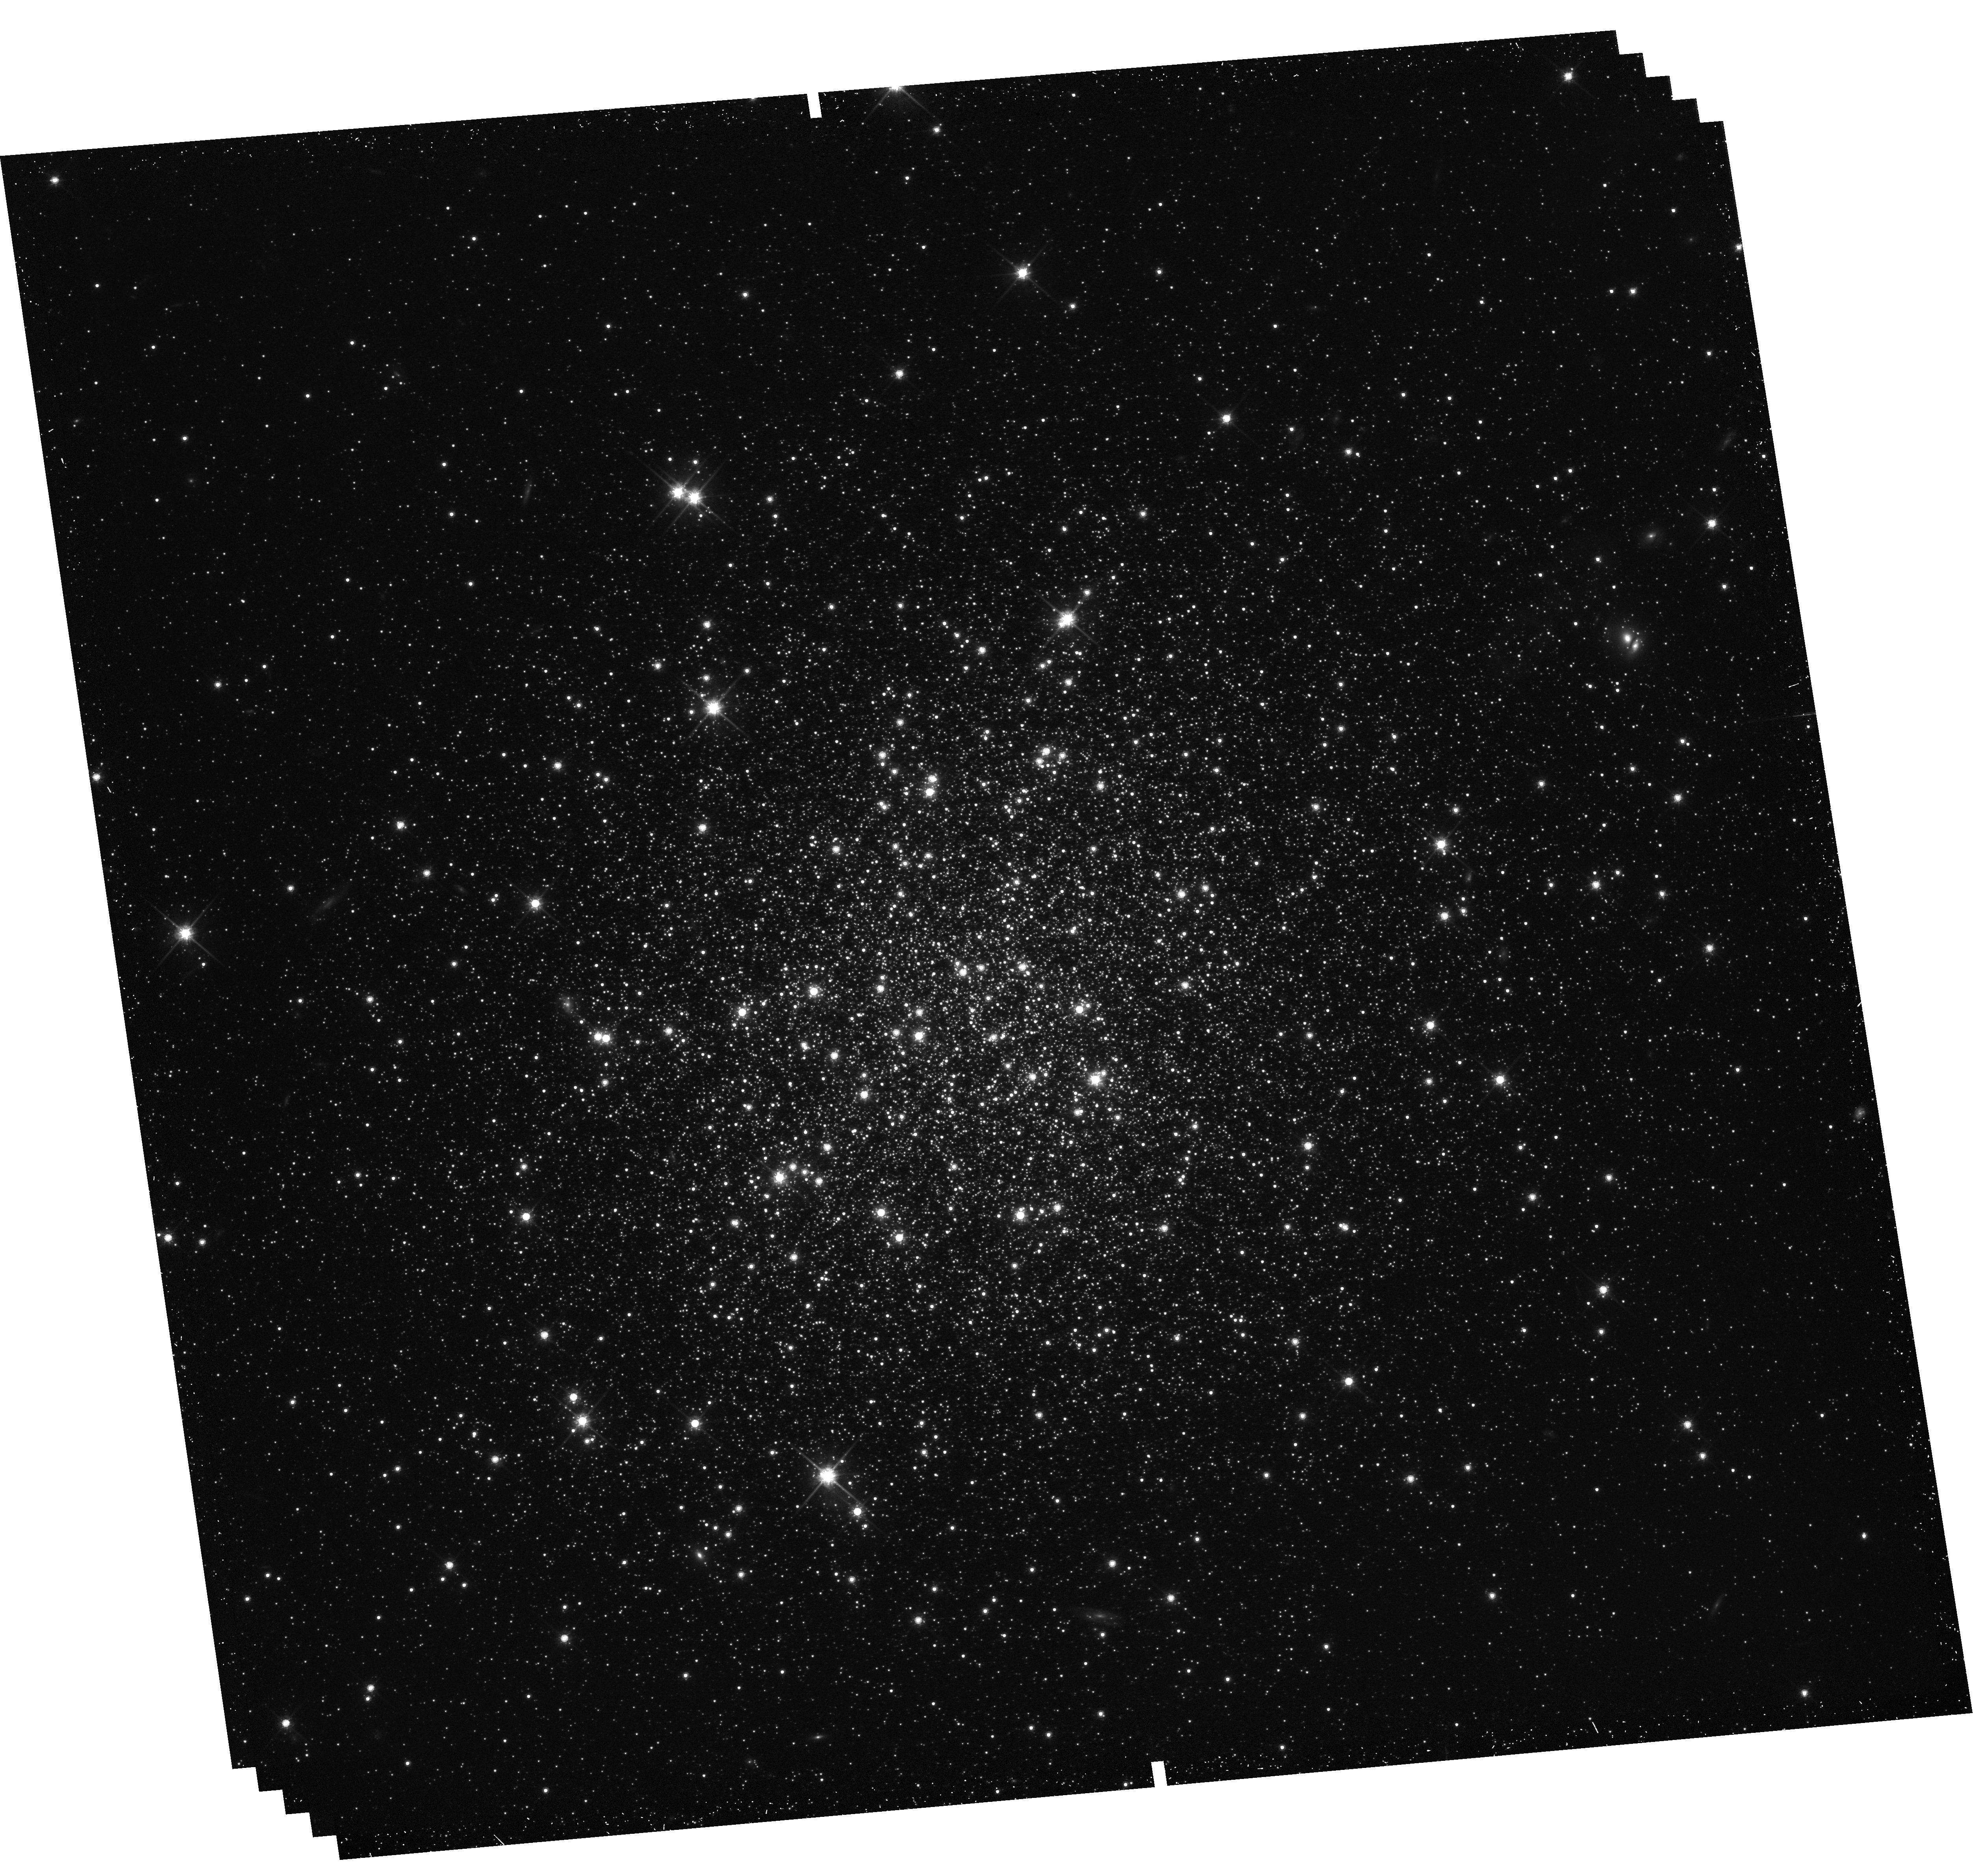
Target: NGC-1841. Instrument: WFC3/UVIS. Filter: F814W. Exposure: 39 min. Observation ID: hst_16748_06_wfc3_uvis_f814w_iepp06

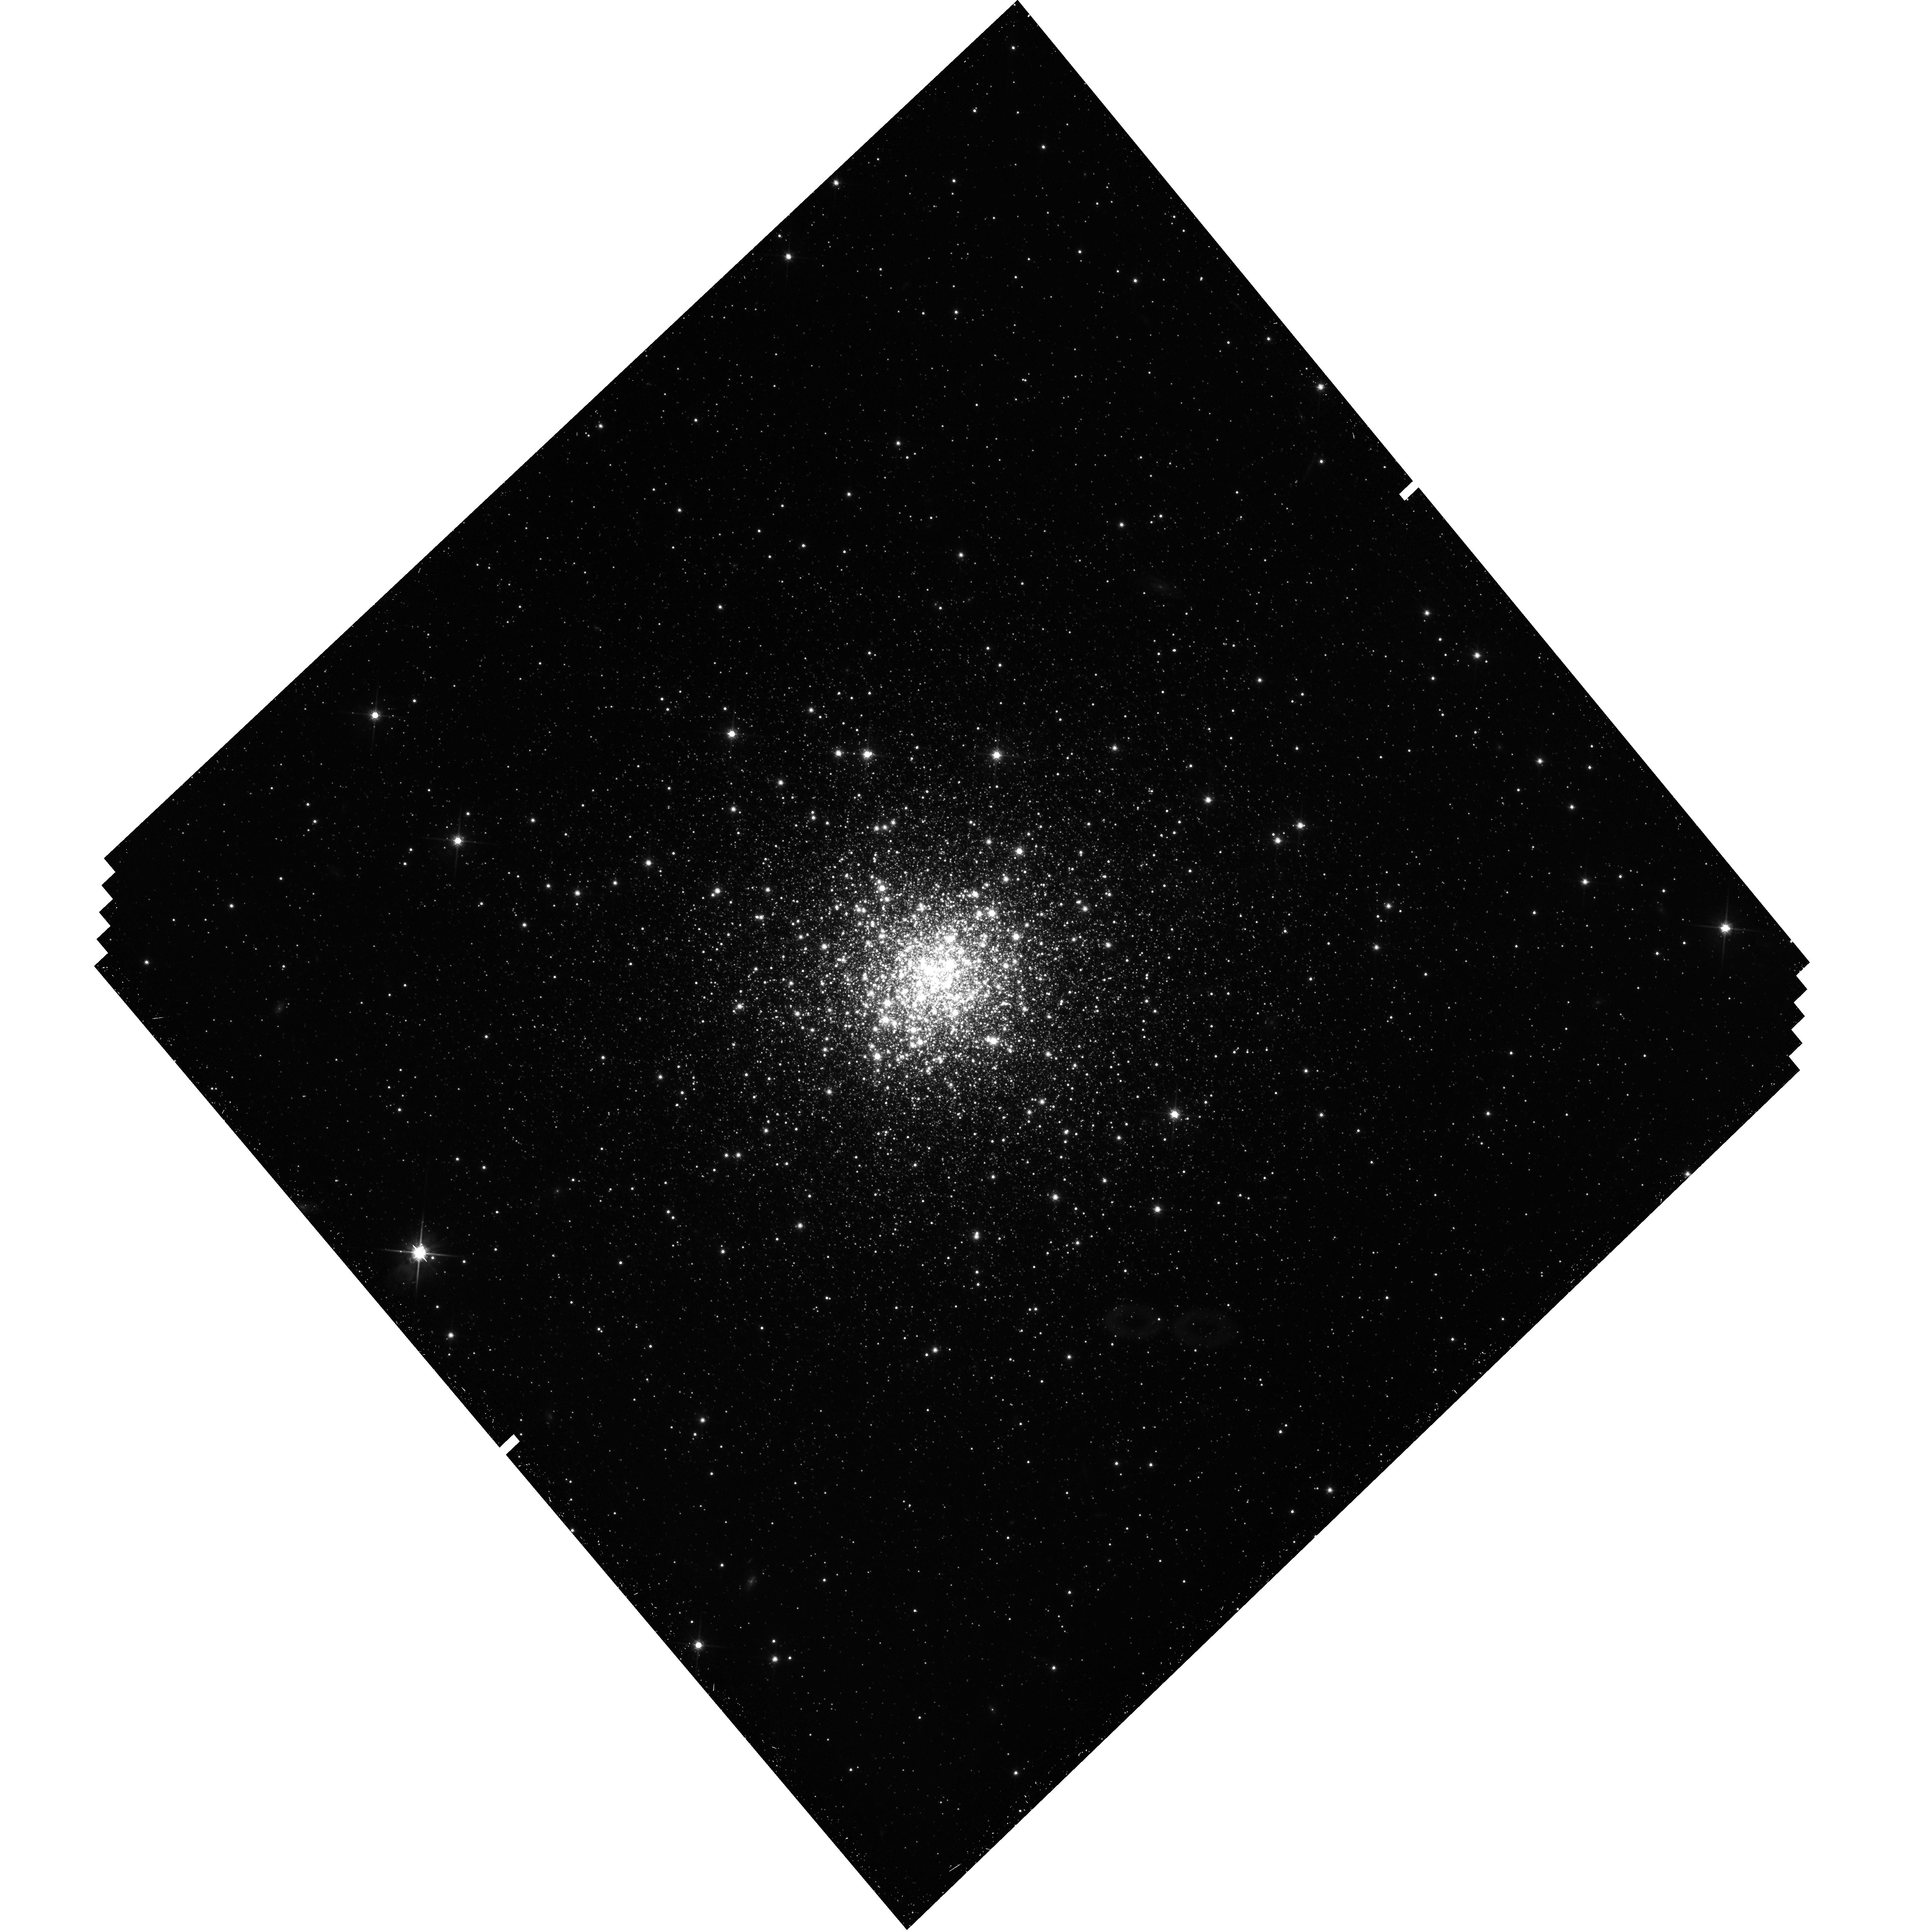
Target: NGC-2210. Instrument: WFC3/UVIS. Filter: F814W. Exposure: 39 min. Observation ID: hst_16748_04_wfc3_uvis_f814w_iepp04

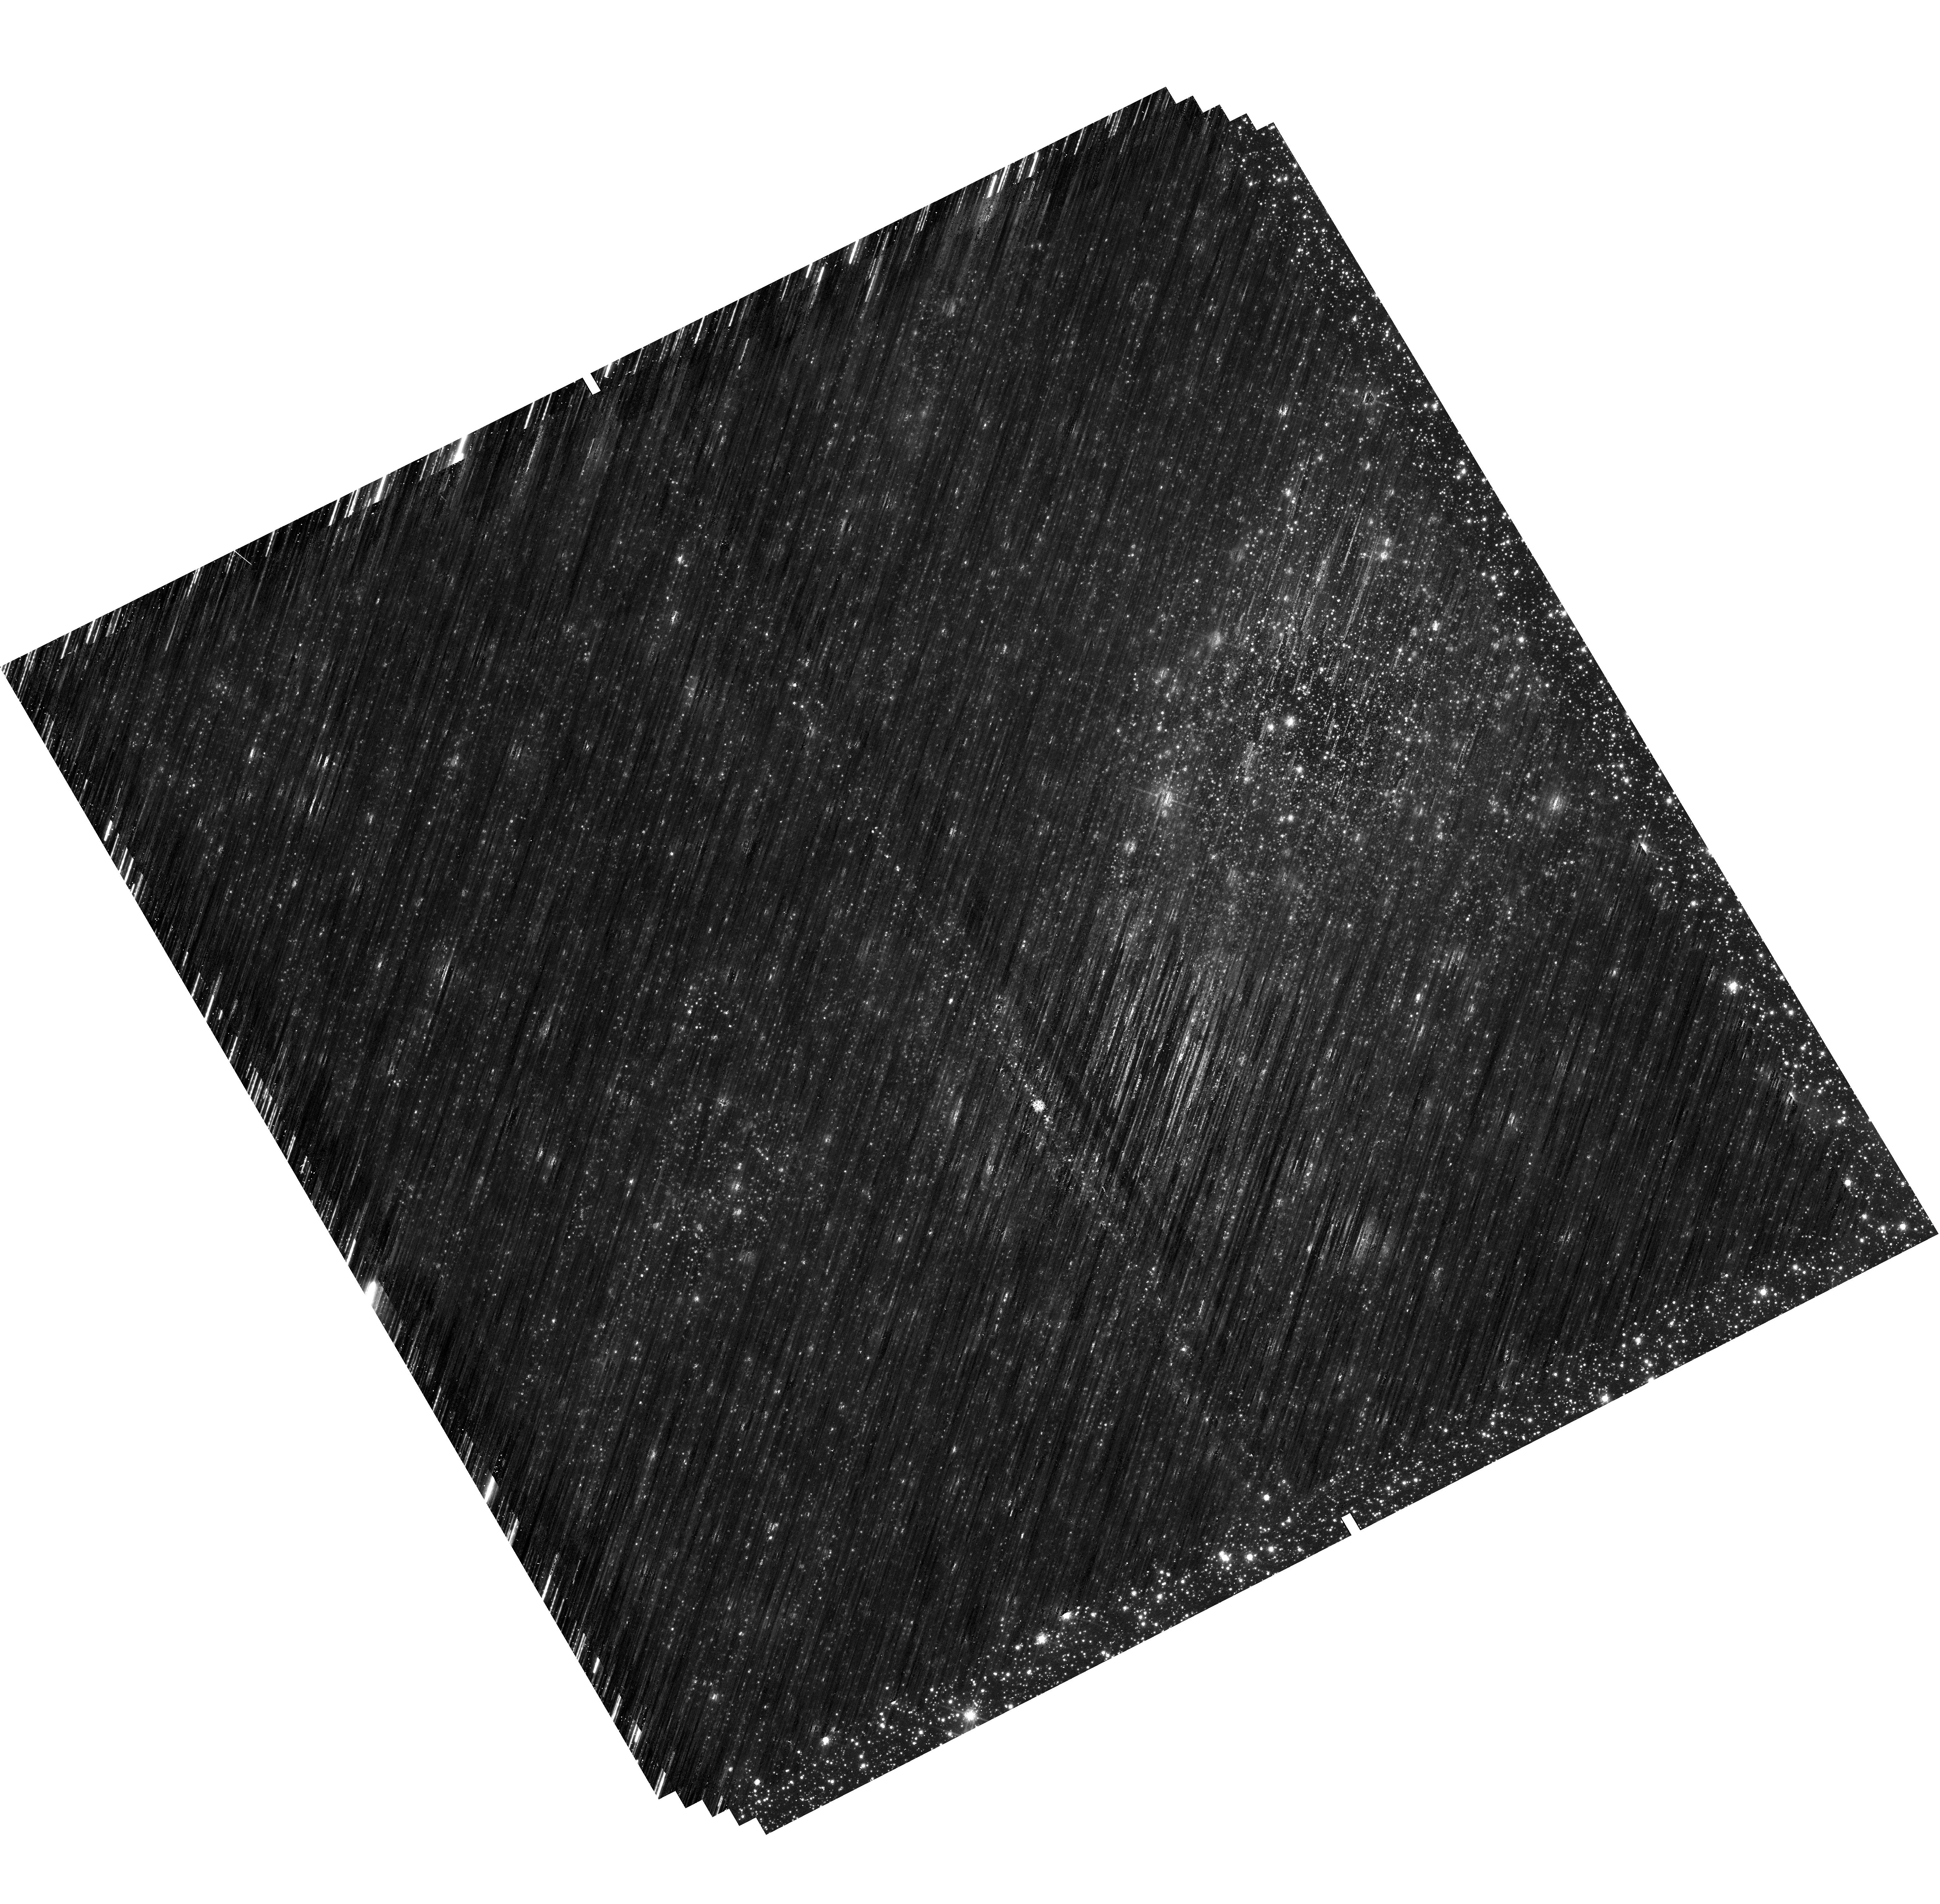
Target: NGC-1898. Instrument: WFC3/UVIS. Filter: F814W. Exposure: 39 min. Observation ID: hst_16748_01_wfc3_uvis_f814w_iepp01

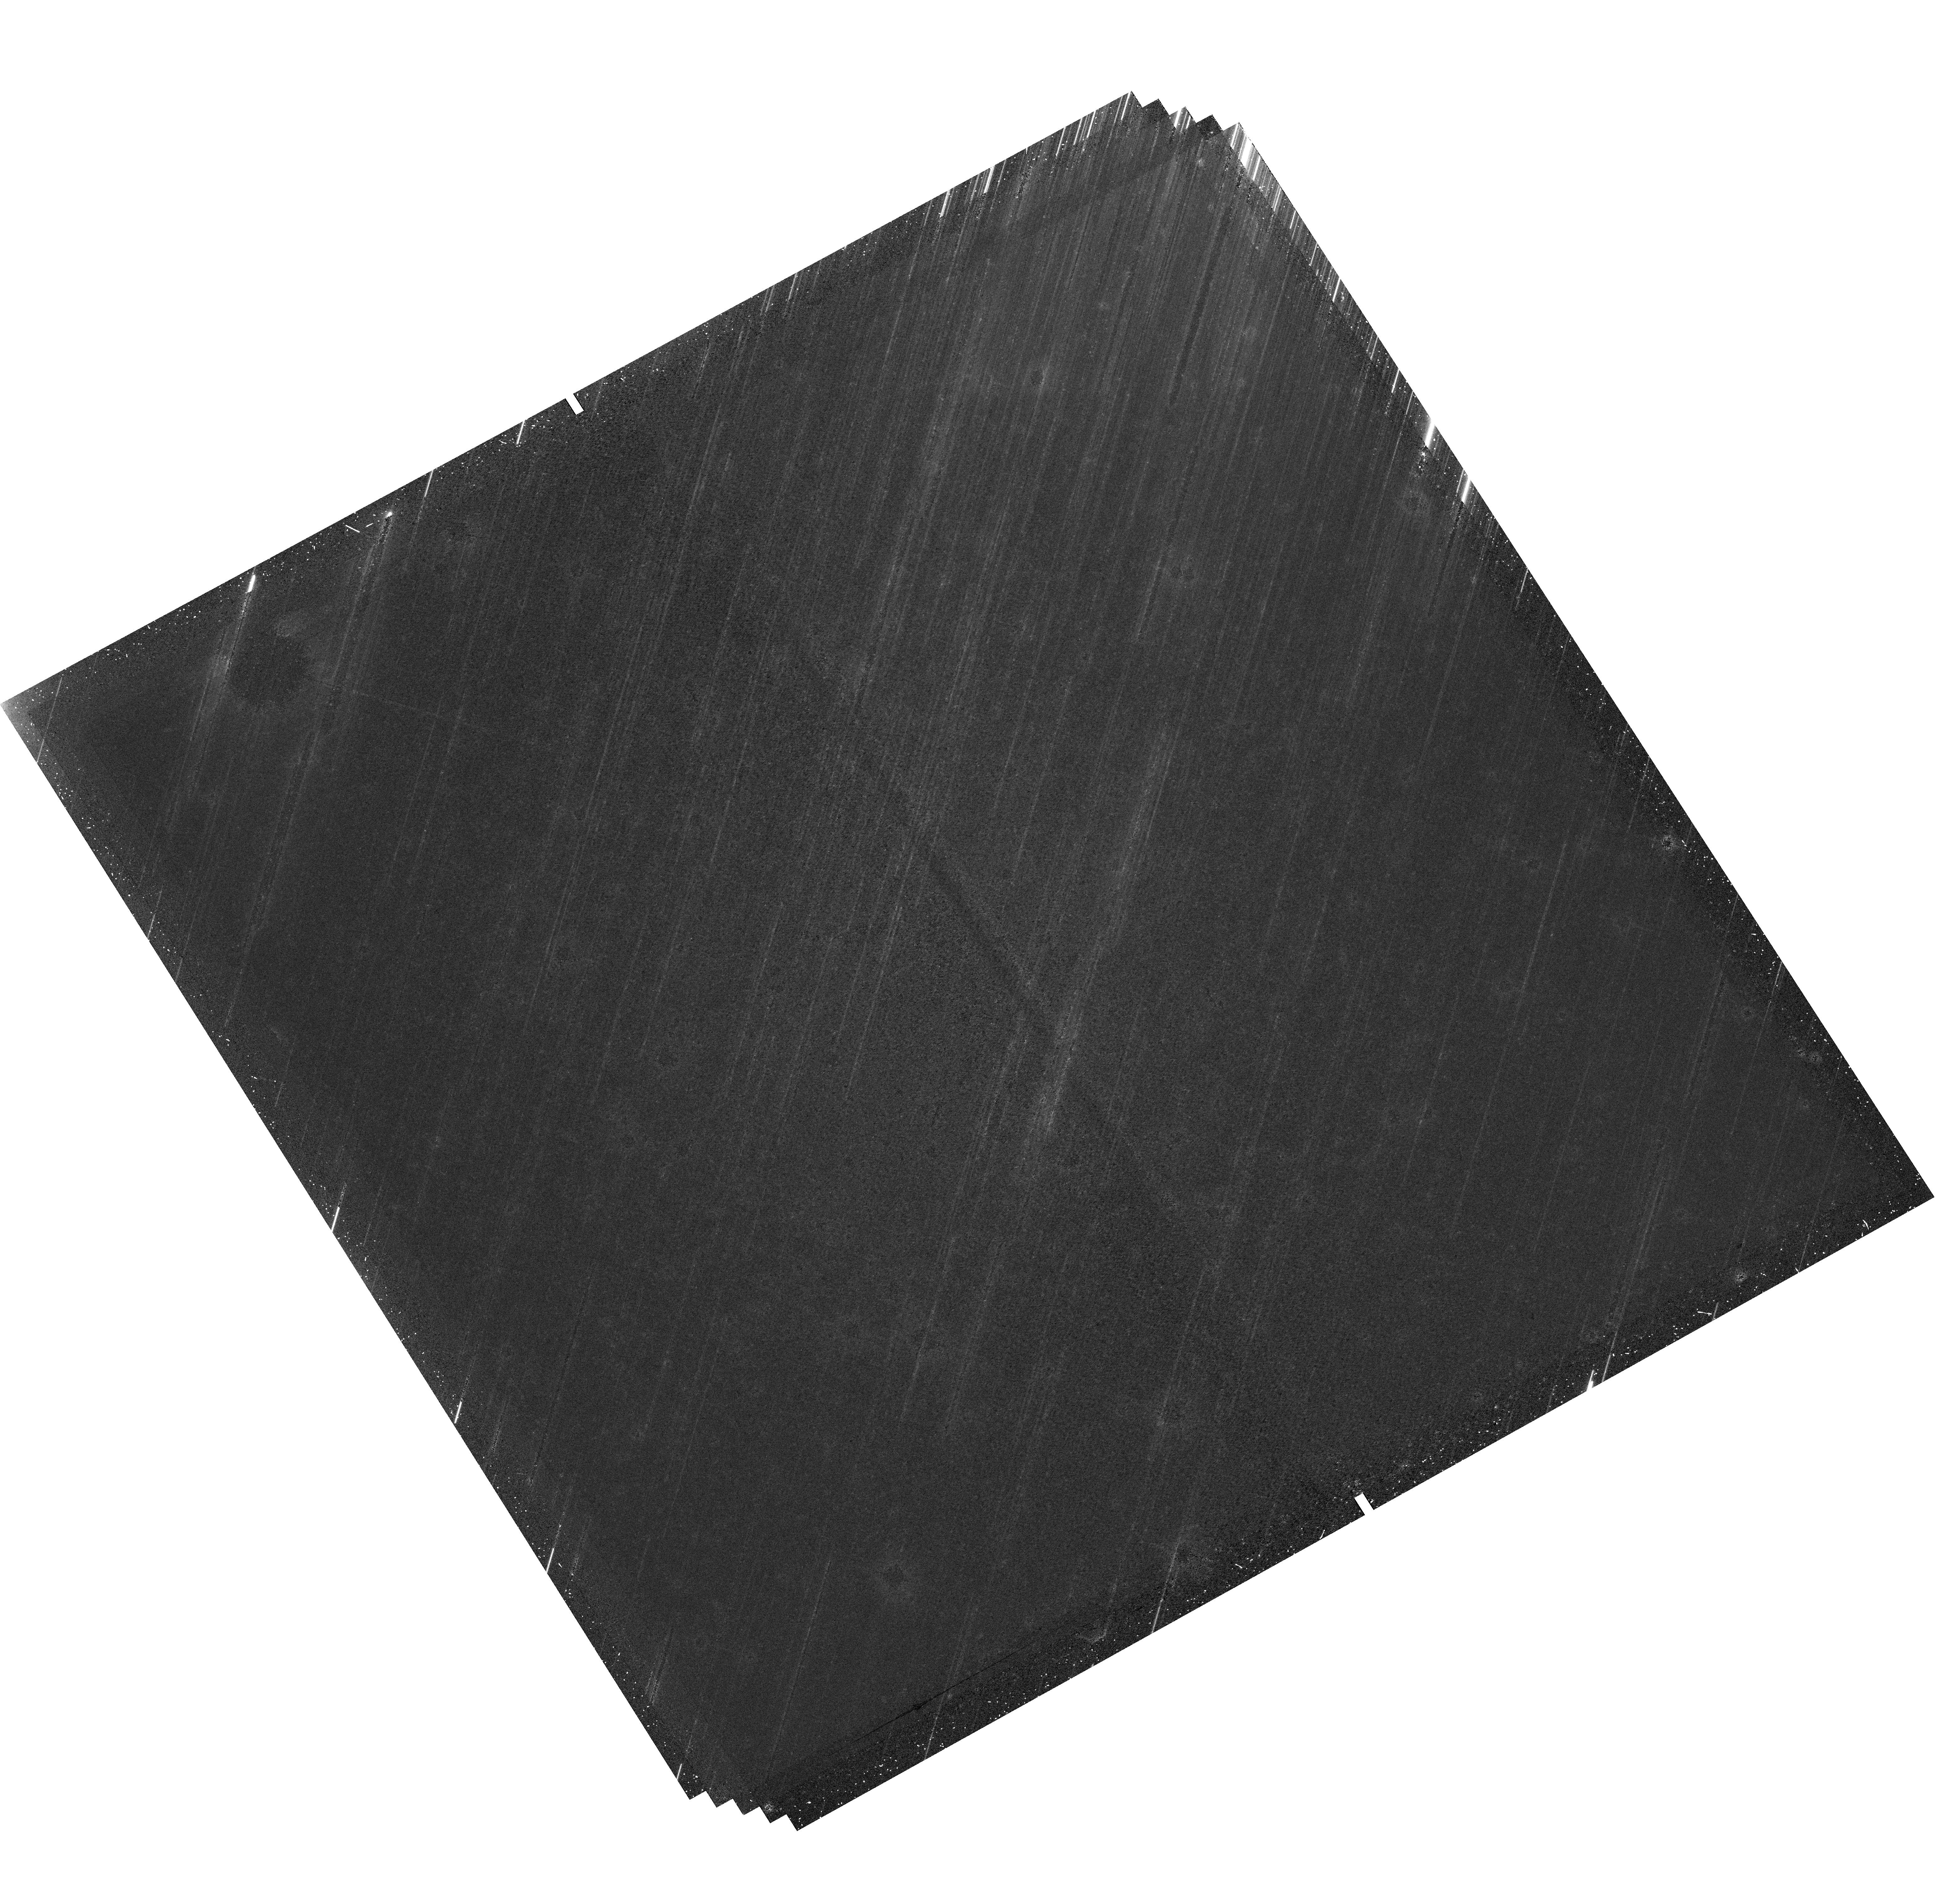
Target: NGC-2257. Instrument: WFC3/UVIS. Filter: F814W. Exposure: 37 min. Observation ID: hst_16748_05_wfc3_uvis_f814w_iepp05

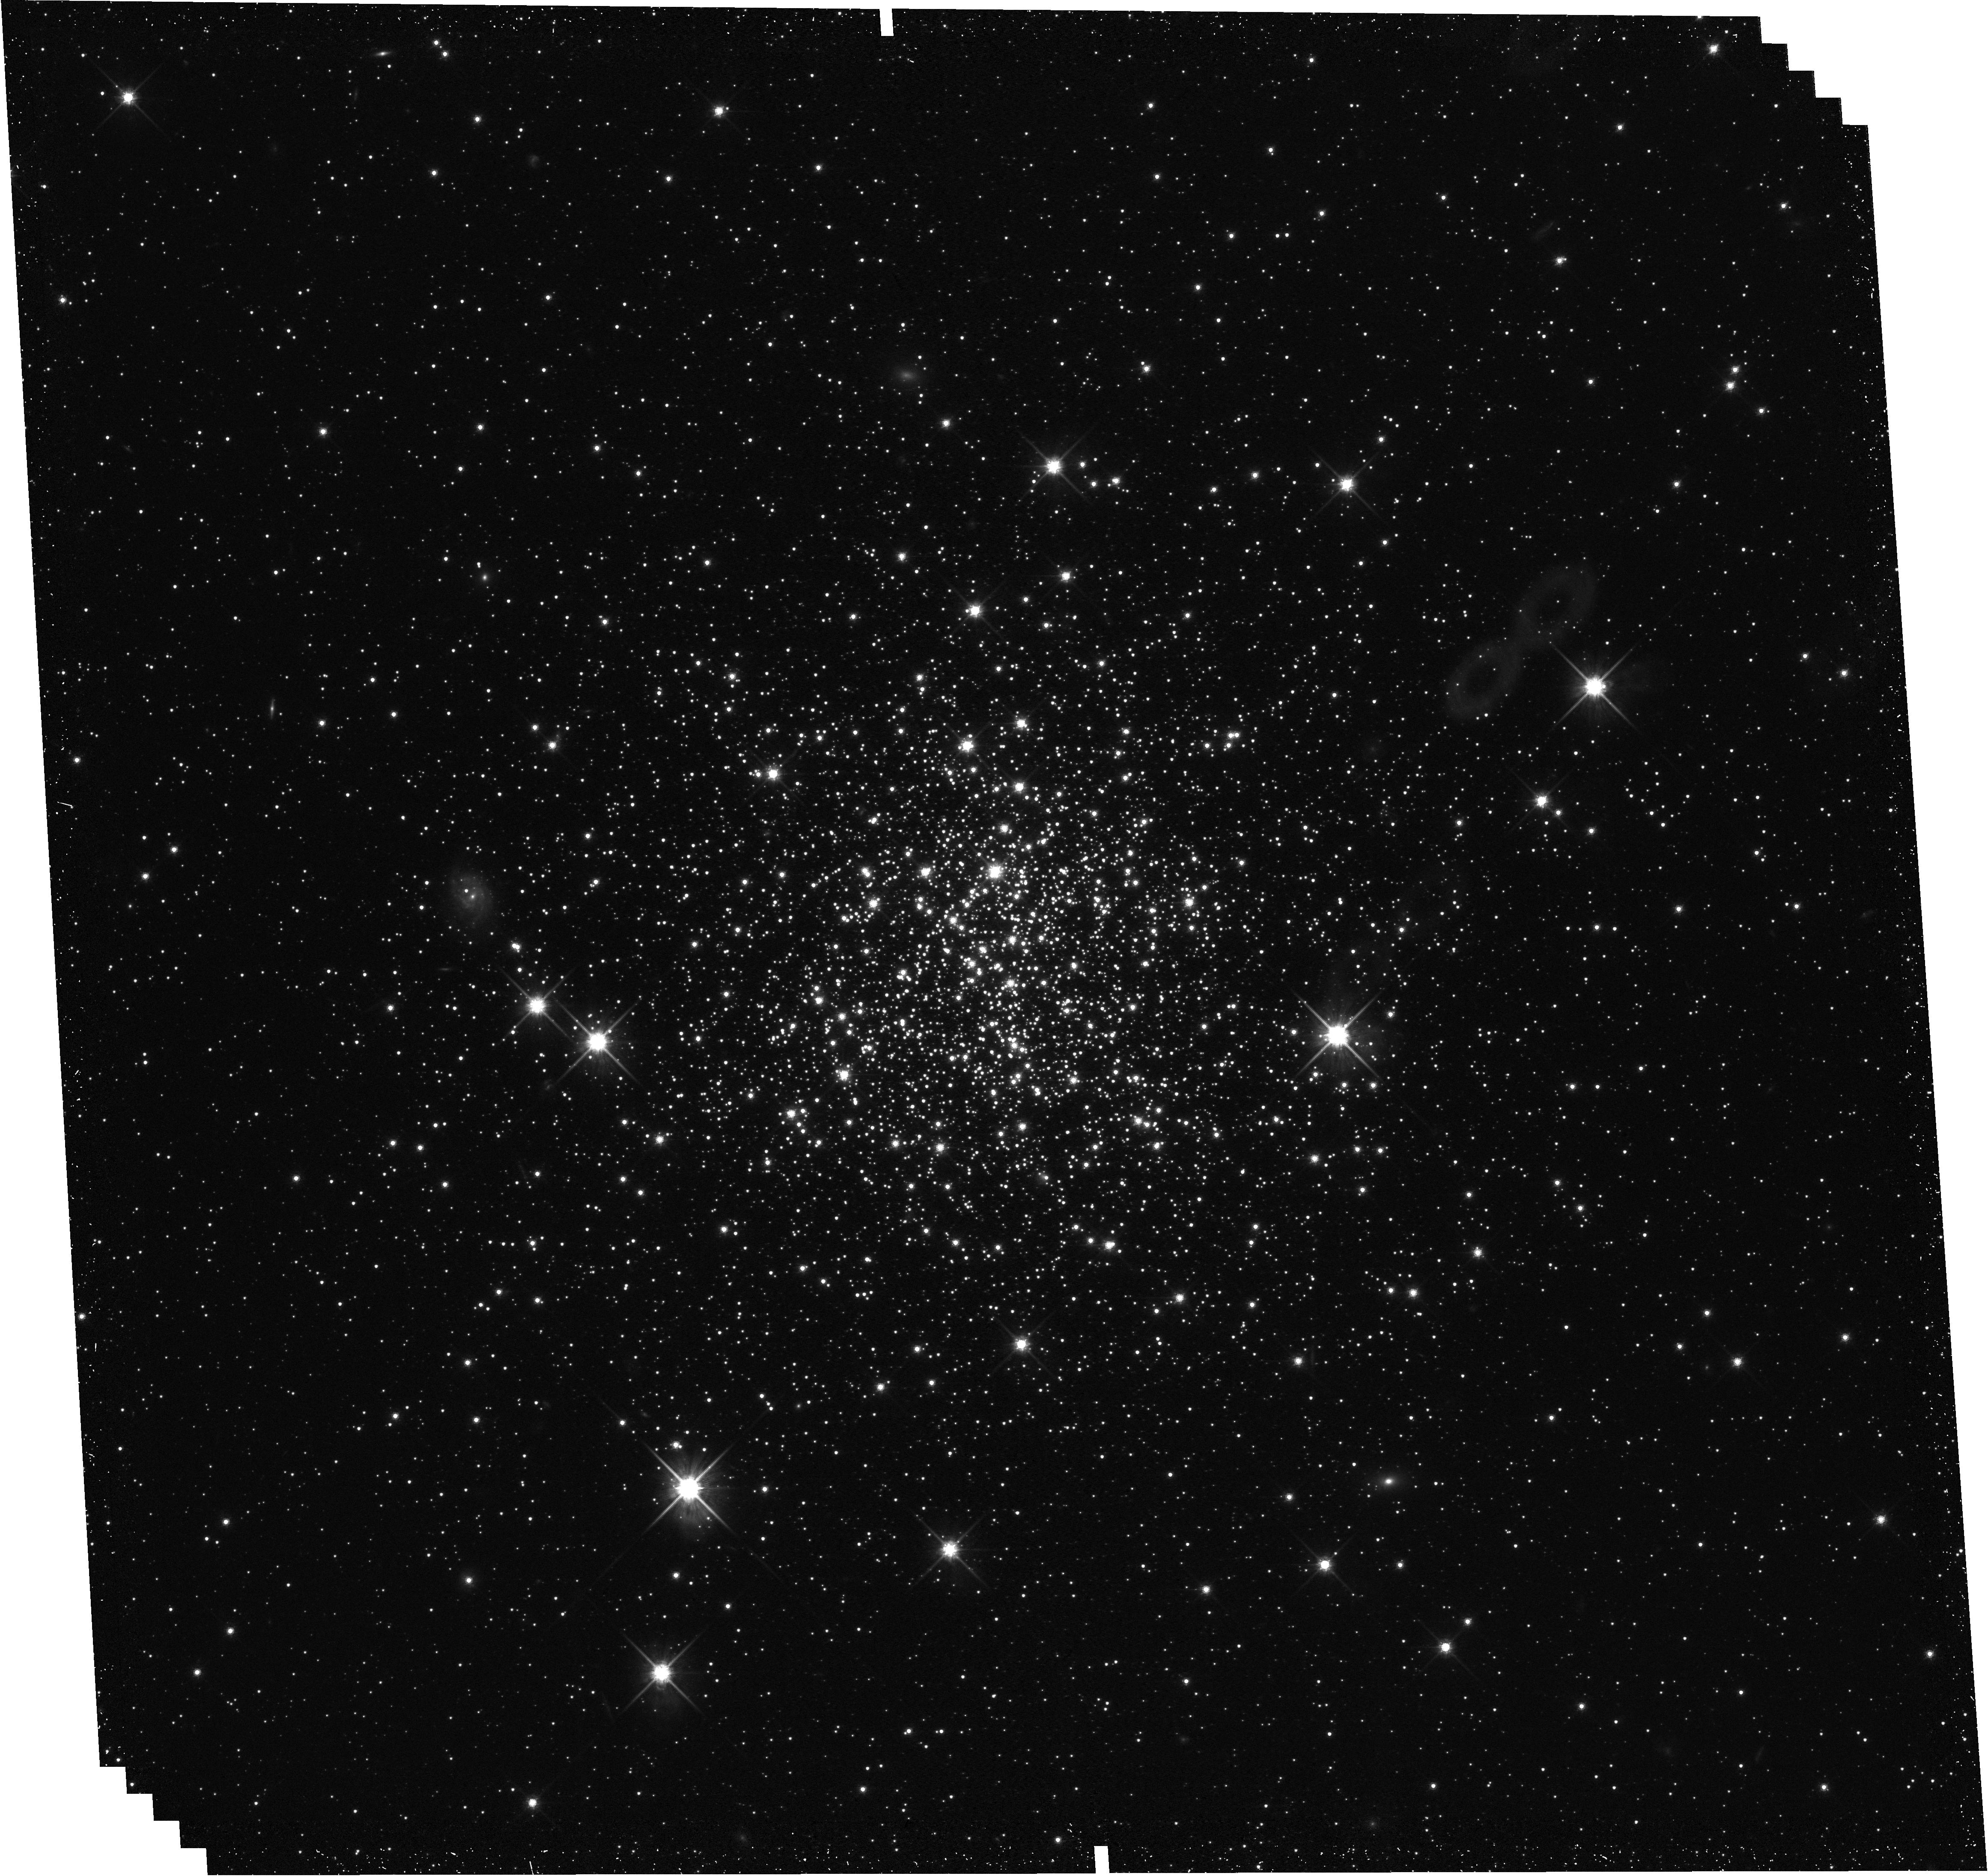
Target: NGC-1651. Instrument: WFC3/UVIS. Filter: F814W. Exposure: 39 min. Observation ID: hst_16748_09_wfc3_uvis_f814w_iepp09

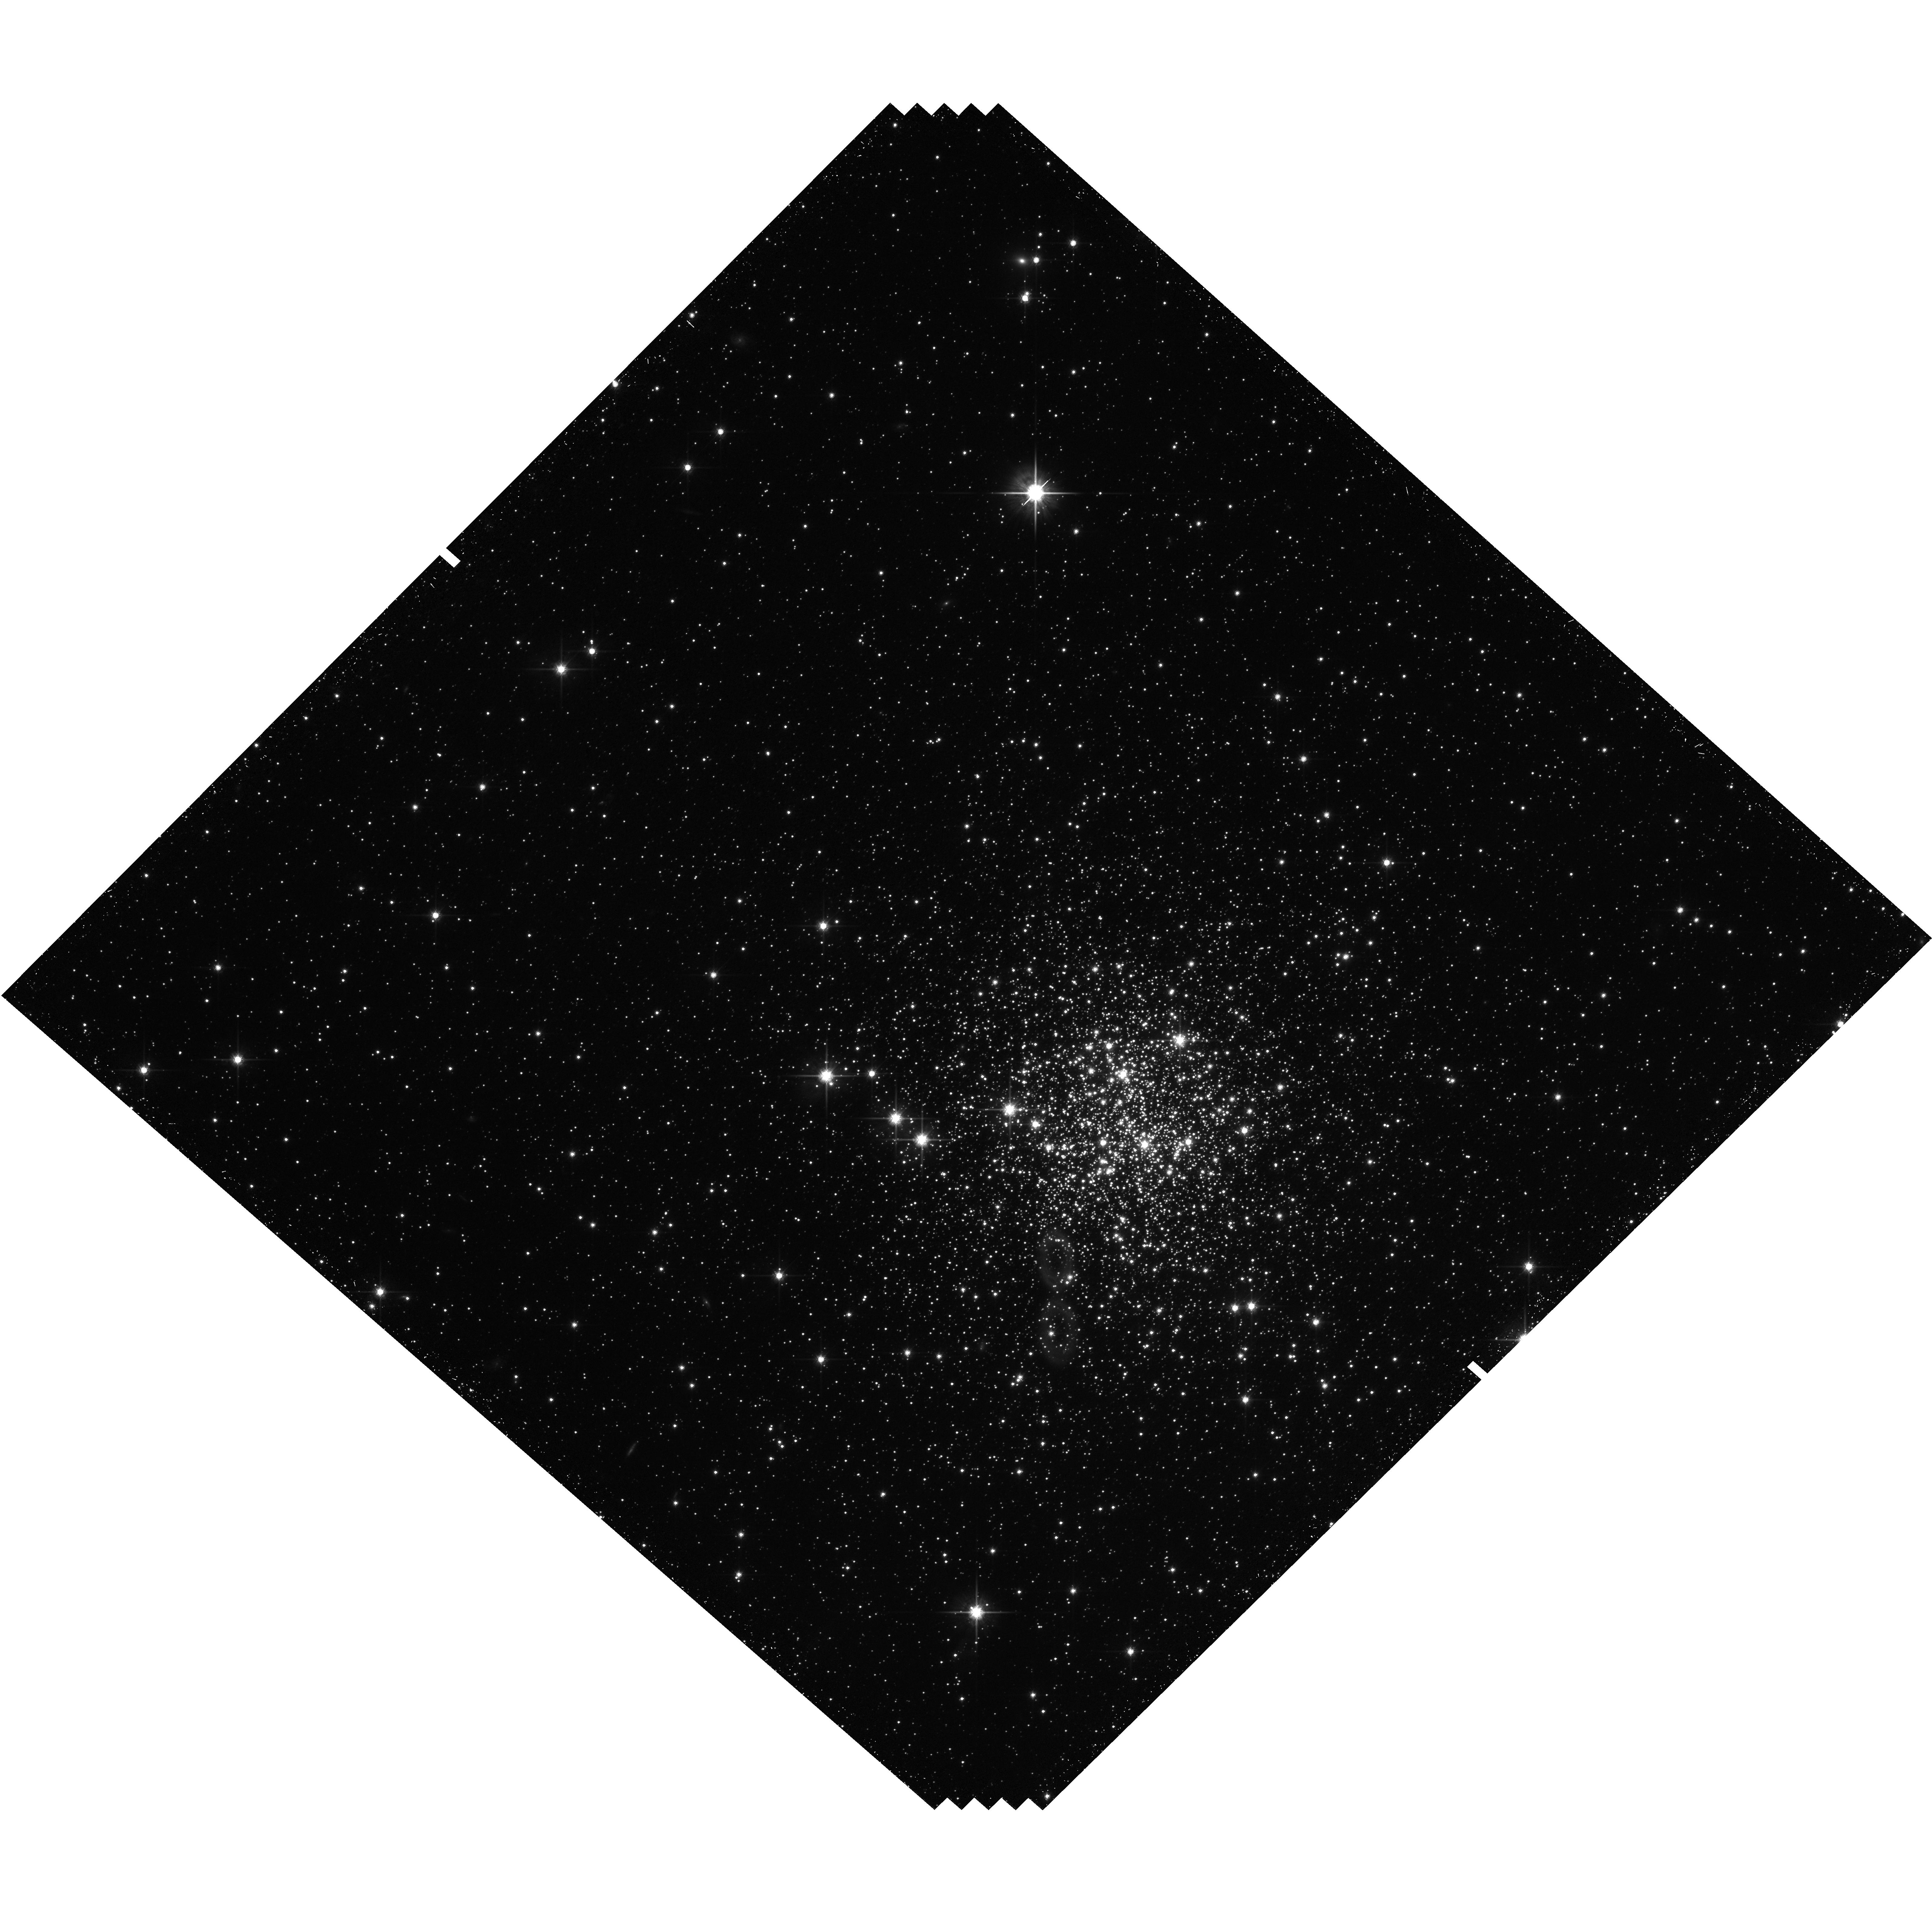
Target: NGC-1718. Instrument: WFC3/UVIS. Filter: F814W. Exposure: 39 min. Observation ID: hst_16748_10_wfc3_uvis_f814w_iepp10

Proper motions of the star cluster system of the Large Magellanic Cloud (PI: Niederhofer, Florian)

A number of high-precision proper motion programs utilizing HST have already been used to study different aspects of the Magellanic Cloud system, thereby having a tremendous impact on our understanding of this pair of interacting galaxies and its relation to the Milky Way. It has been shown that both Clouds move much faster than previously assumed, suggesting they are most likely on a first passage around the Milky Way. Also, the internal rotation pattern of the Large Magellanic Cloud (LMC) in the plane of the sky has been revealed for the first time using data from HST. However, to date little is known about the dynamics of the star-cluster system within the LMC. To eliminate this lack of knowledge, we propose here for an additional epoch of HST observations for a sample of 19 massive LMC star clusters that span a wide range of ages and galactocentric distances to get, for the first time, a precise measurement of the clusters' proper motions. This program aims to use star clusters as tracers to probe the gravitational potential of the LMC, to study the kinematic pattern of the LMC as traced by star clusters at various ages and also to place important constraints on the interaction history of the Magellanic Cloud system.